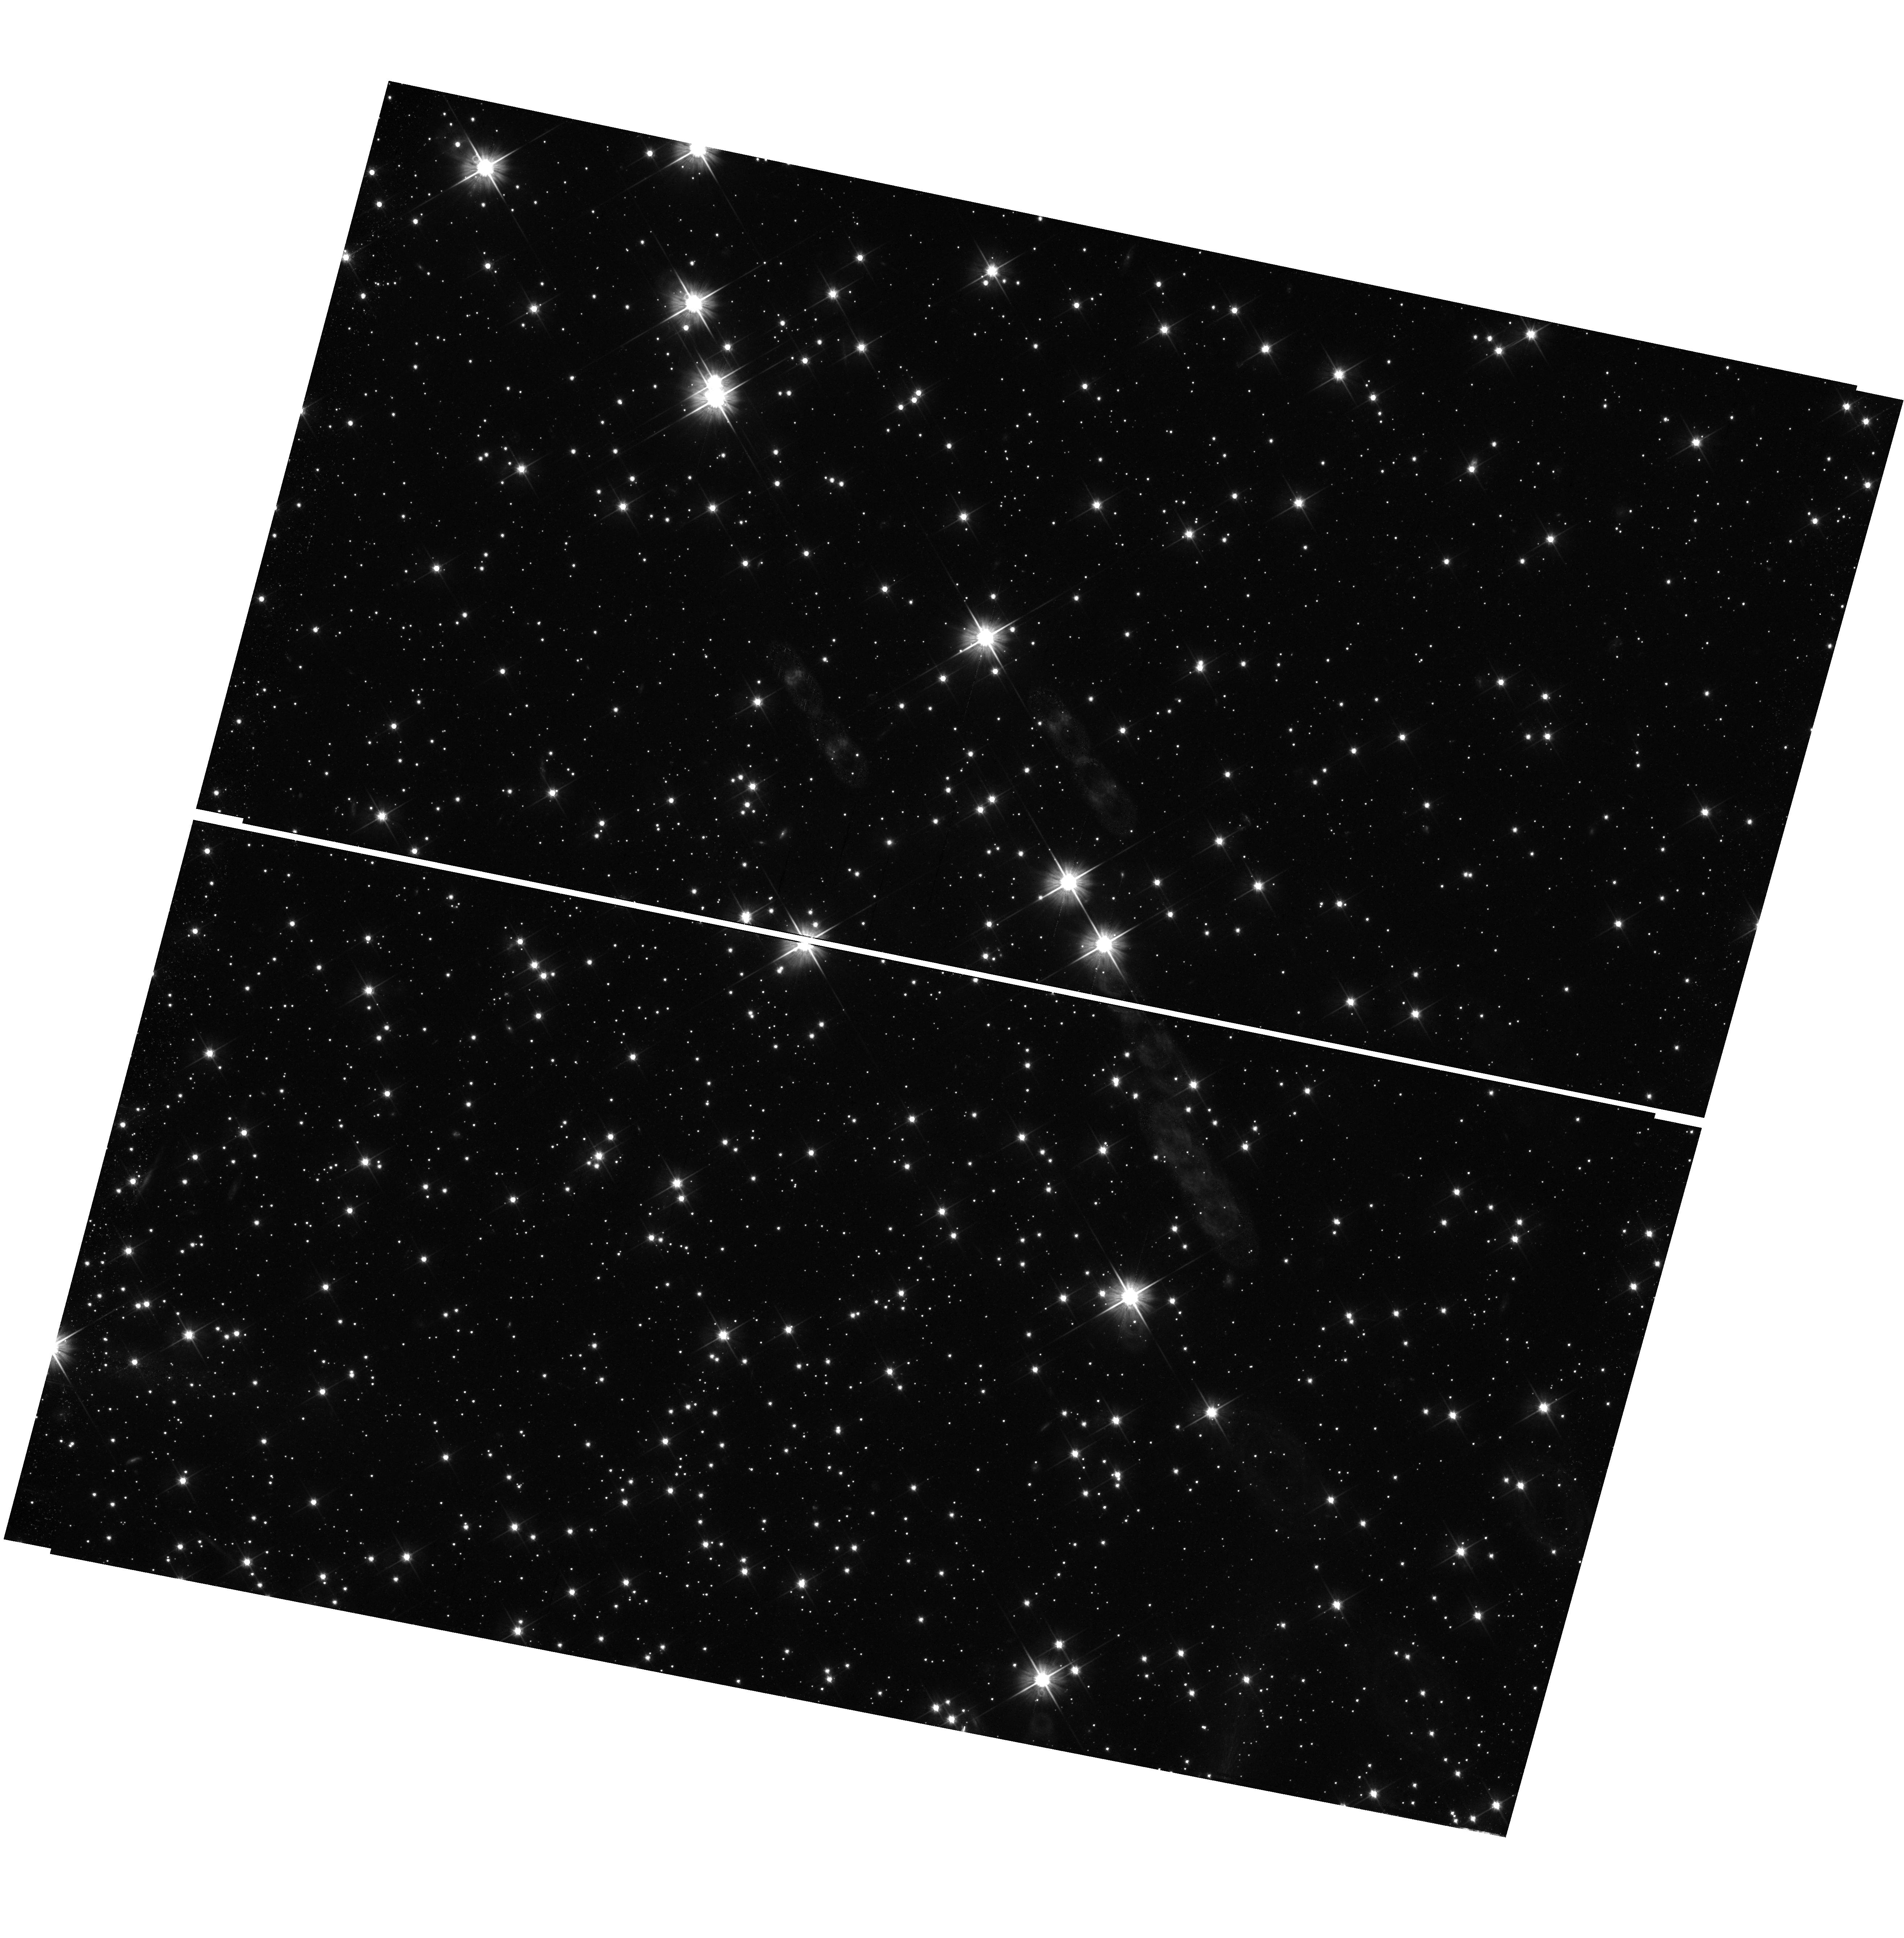
Target: field at RA 5.585°, Dec -71.972°. Instrument: WFC3/UVIS. Filter: F606W. Exposure: 47 min. Observation ID: hst_11677_09_wfc3_uvis_f606w_ib6v09

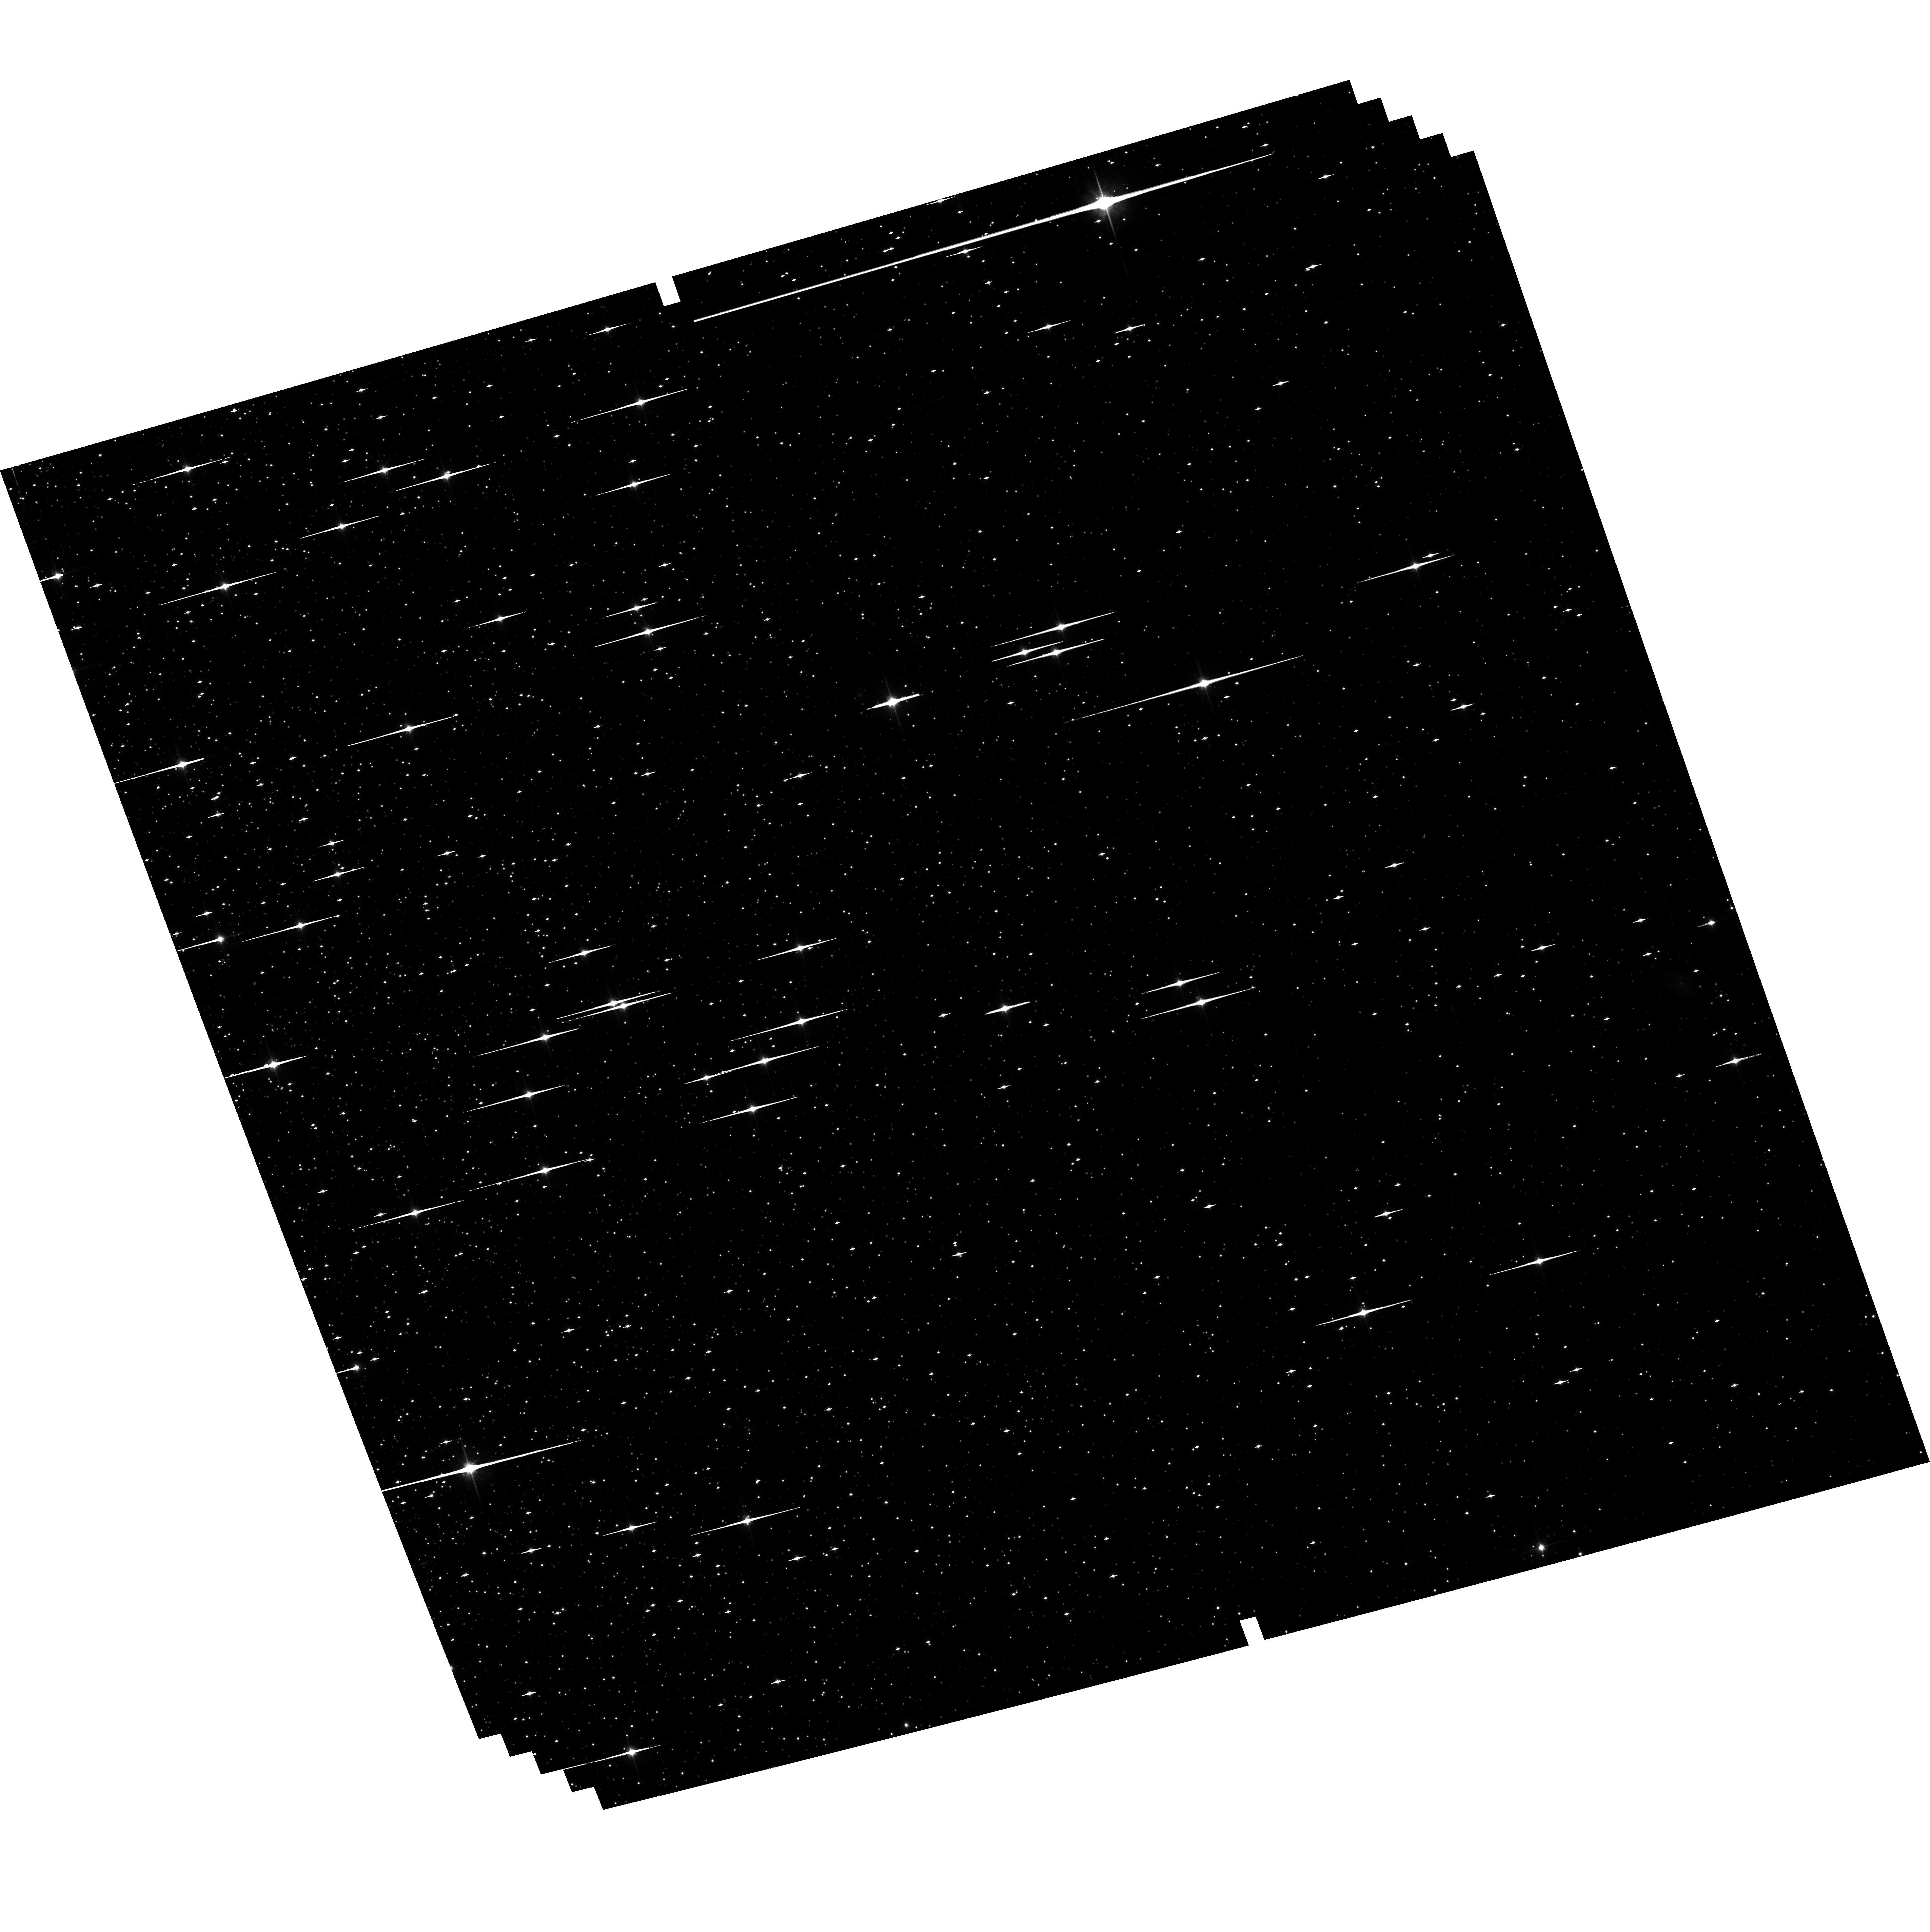
Target: NGC-0104-6W. Instrument: ACS/WFC. Filter: F814W. Exposure: 1.9 h. Observation ID: hst_11677_16_acs_wfc_f814w_jb6v16

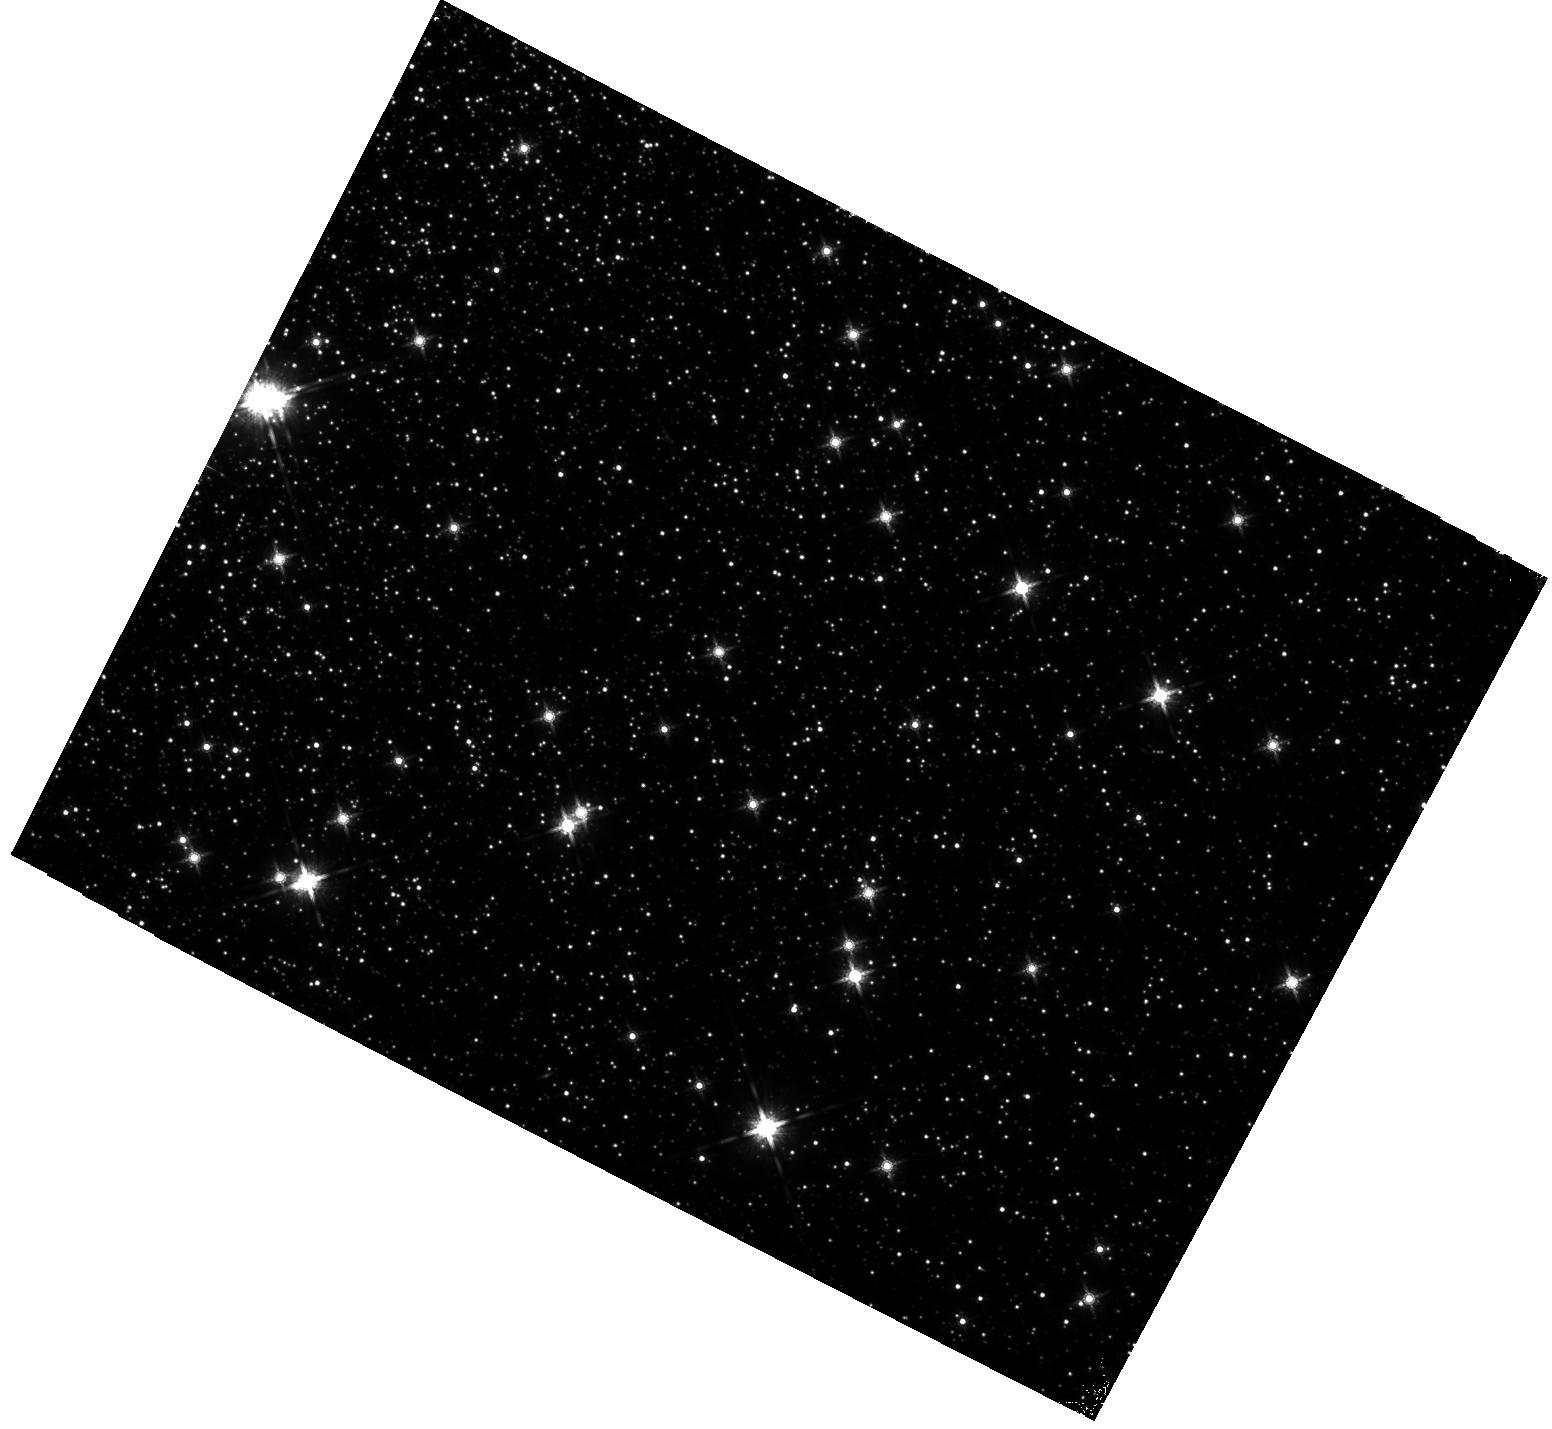
Target: field at RA 5.802°, Dec -72.157°. Instrument: WFC3/IR. Filter: F160W. Exposure: 2.8 h. Observation ID: hst_11677_20_wfc3_ir_f160w_ib6v20

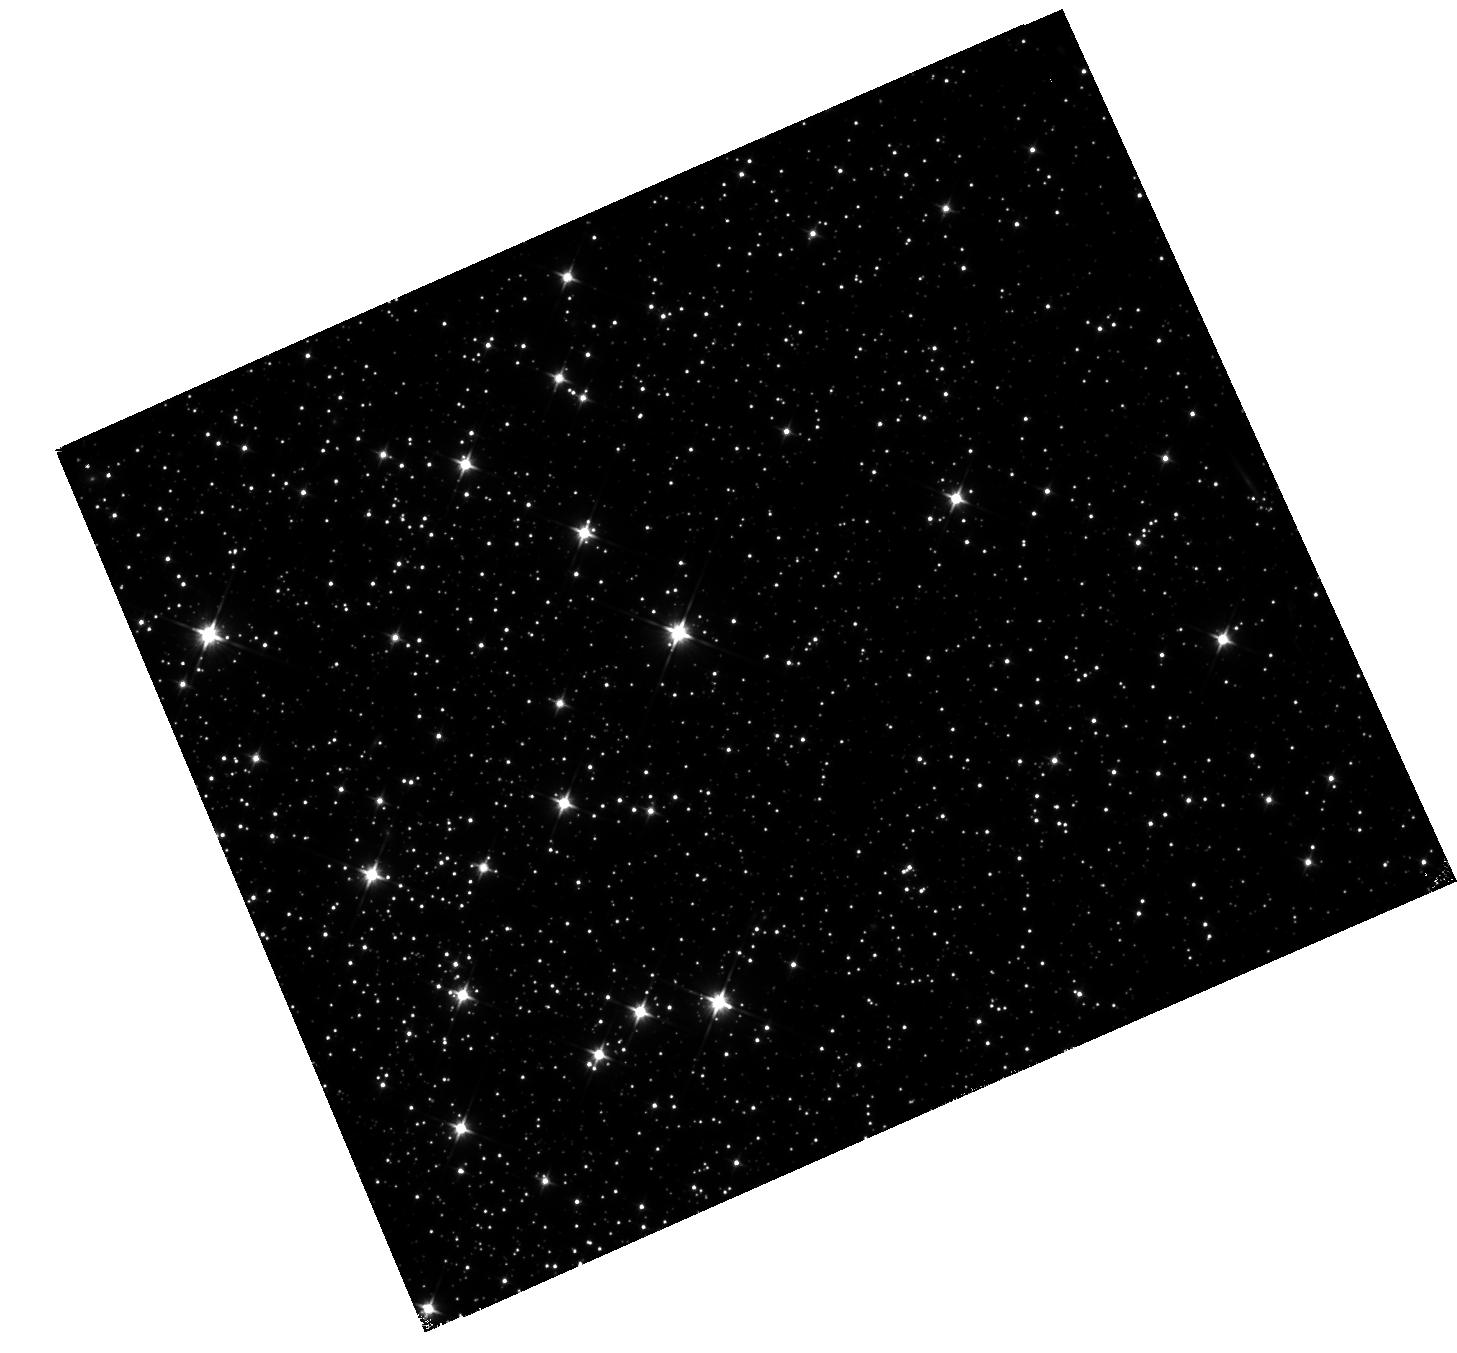
Target: field at RA 5.792°, Dec -71.977°. Instrument: WFC3/IR. Filter: F110W. Exposure: 51 min. Observation ID: hst_11677_11_wfc3_ir_f110w_ib6v11

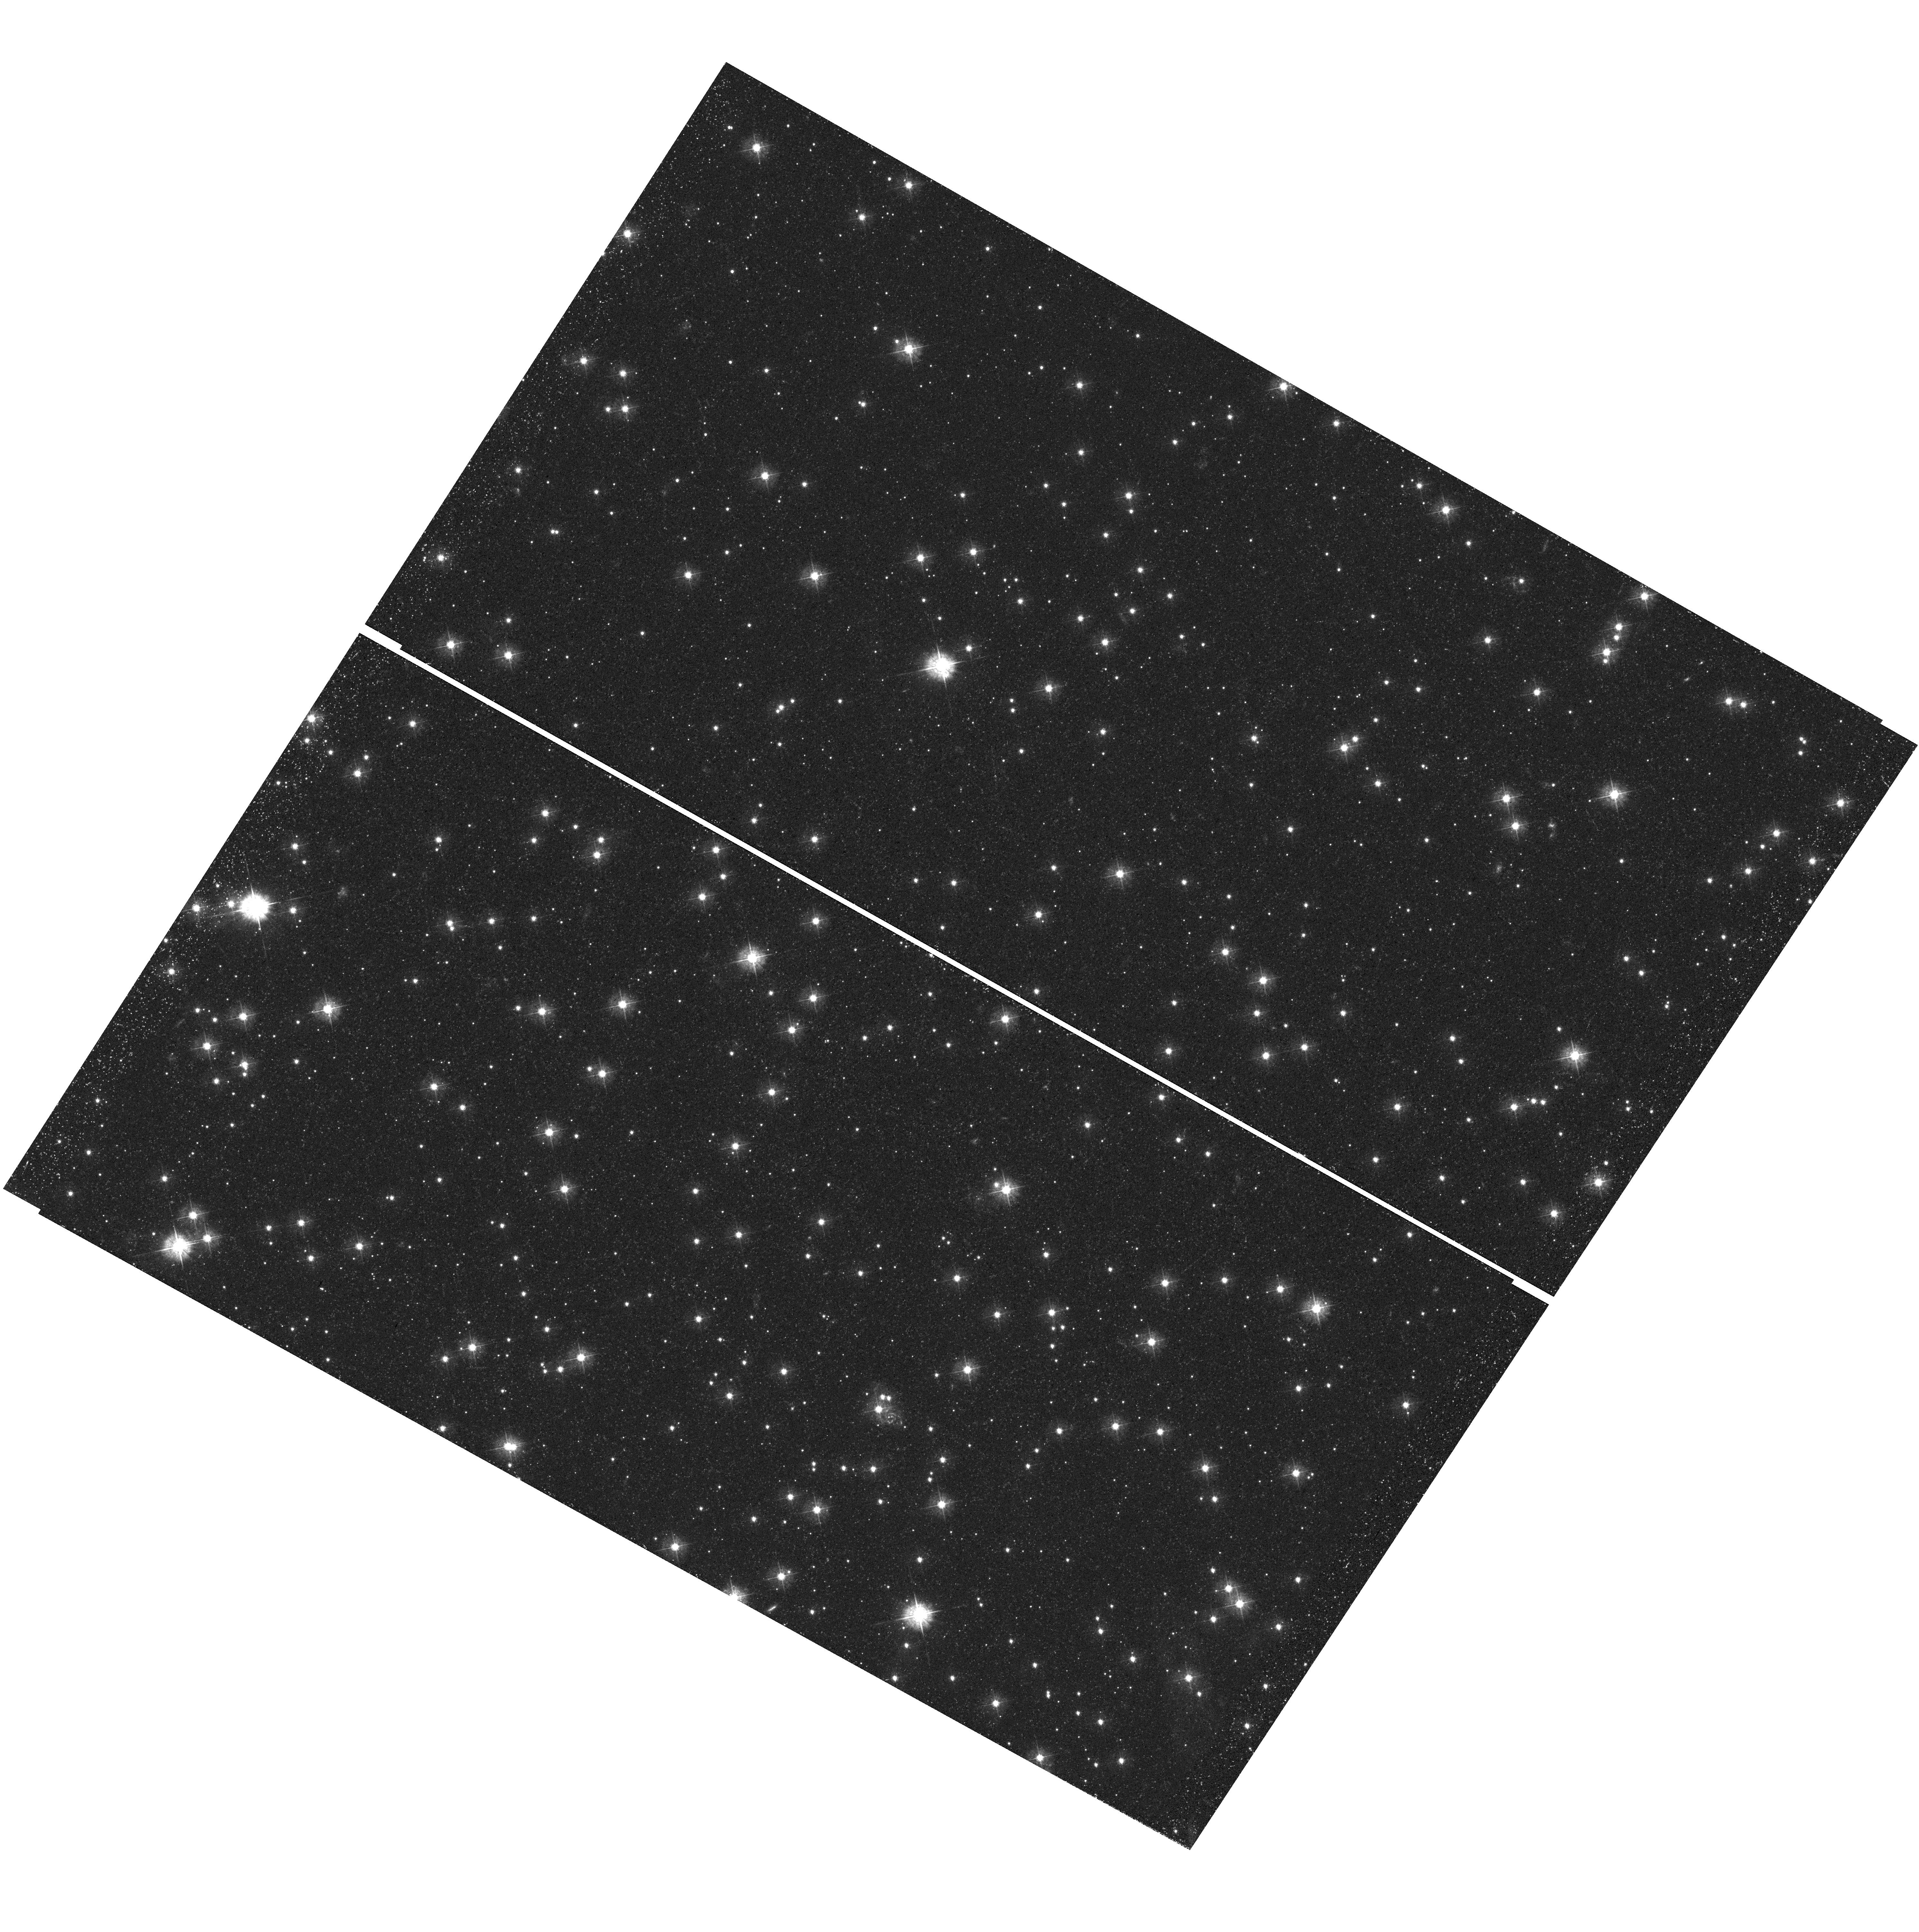
Target: field at RA 5.493°, Dec -71.984°. Instrument: WFC3/UVIS. Filter: F390W. Exposure: 40 min. Observation ID: hst_11677_08_wfc3_uvis_f390w_ib6v08

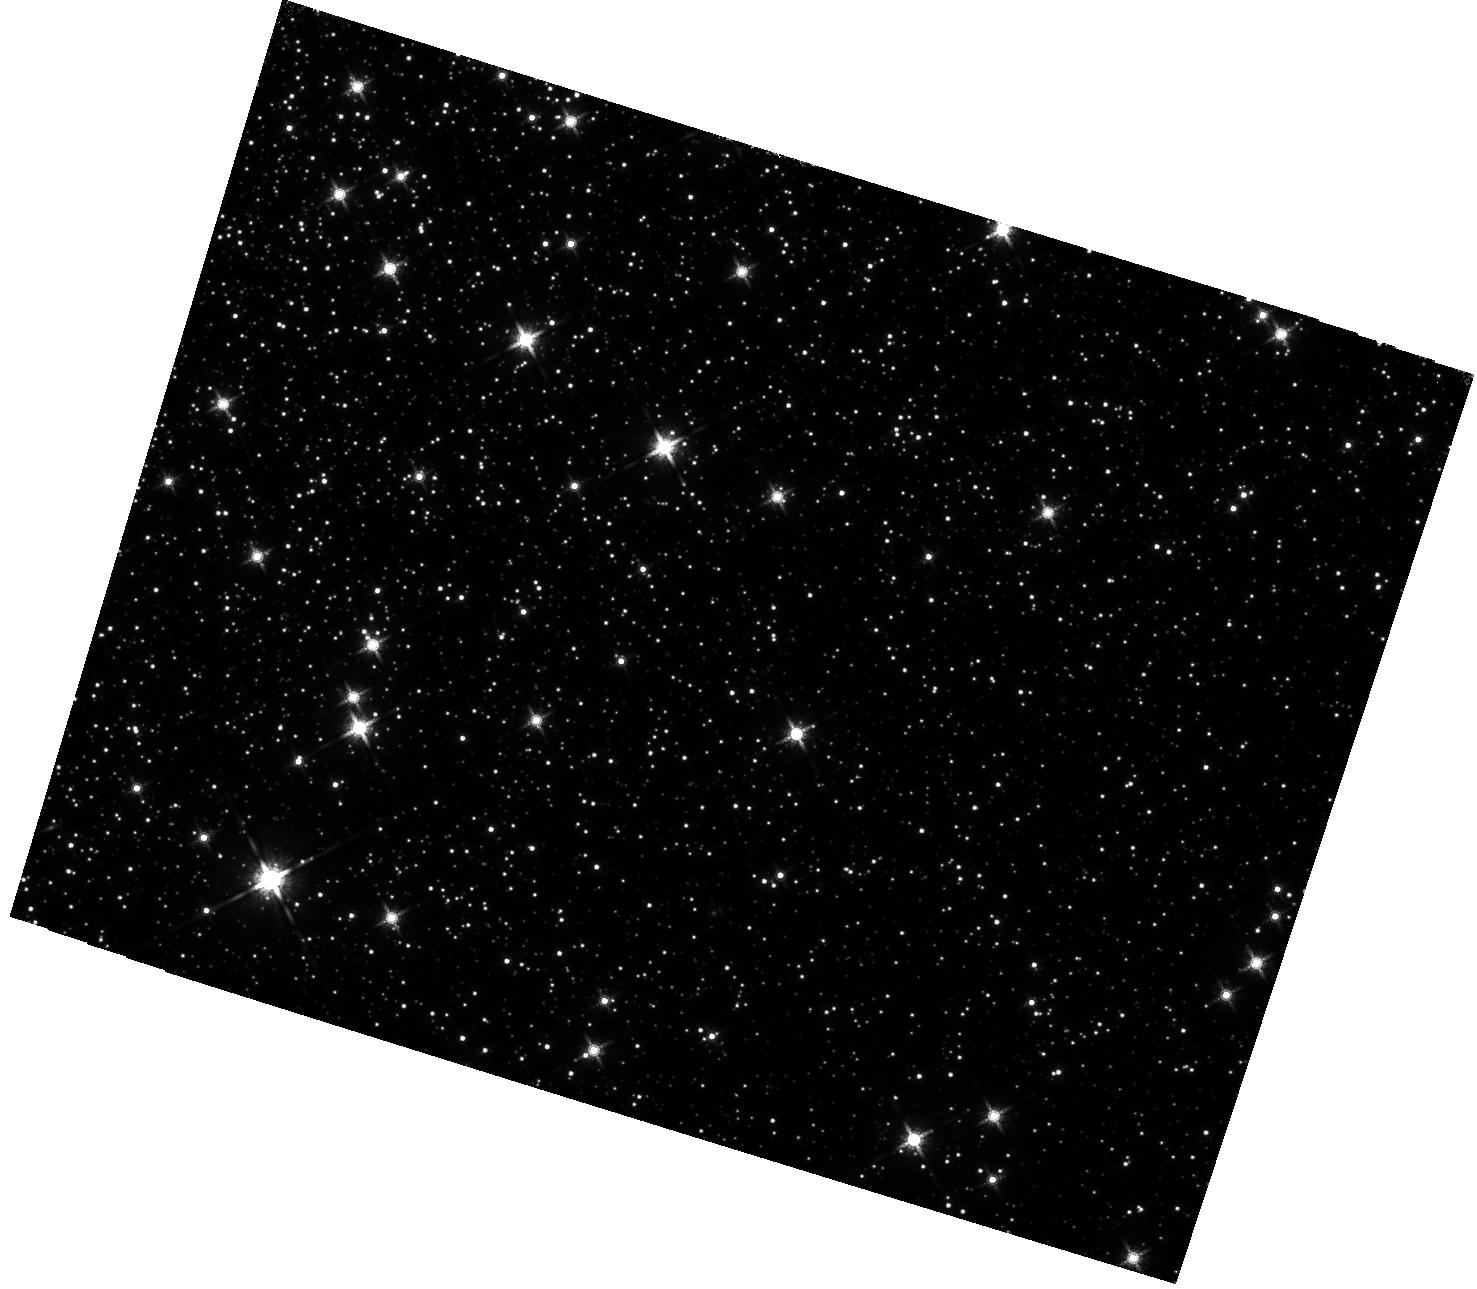
Target: field at RA 5.753°, Dec -72.162°. Instrument: WFC3/IR. Filter: F160W. Exposure: 2.7 h. Observation ID: hst_11677_23_wfc3_ir_f160w_ib6v23

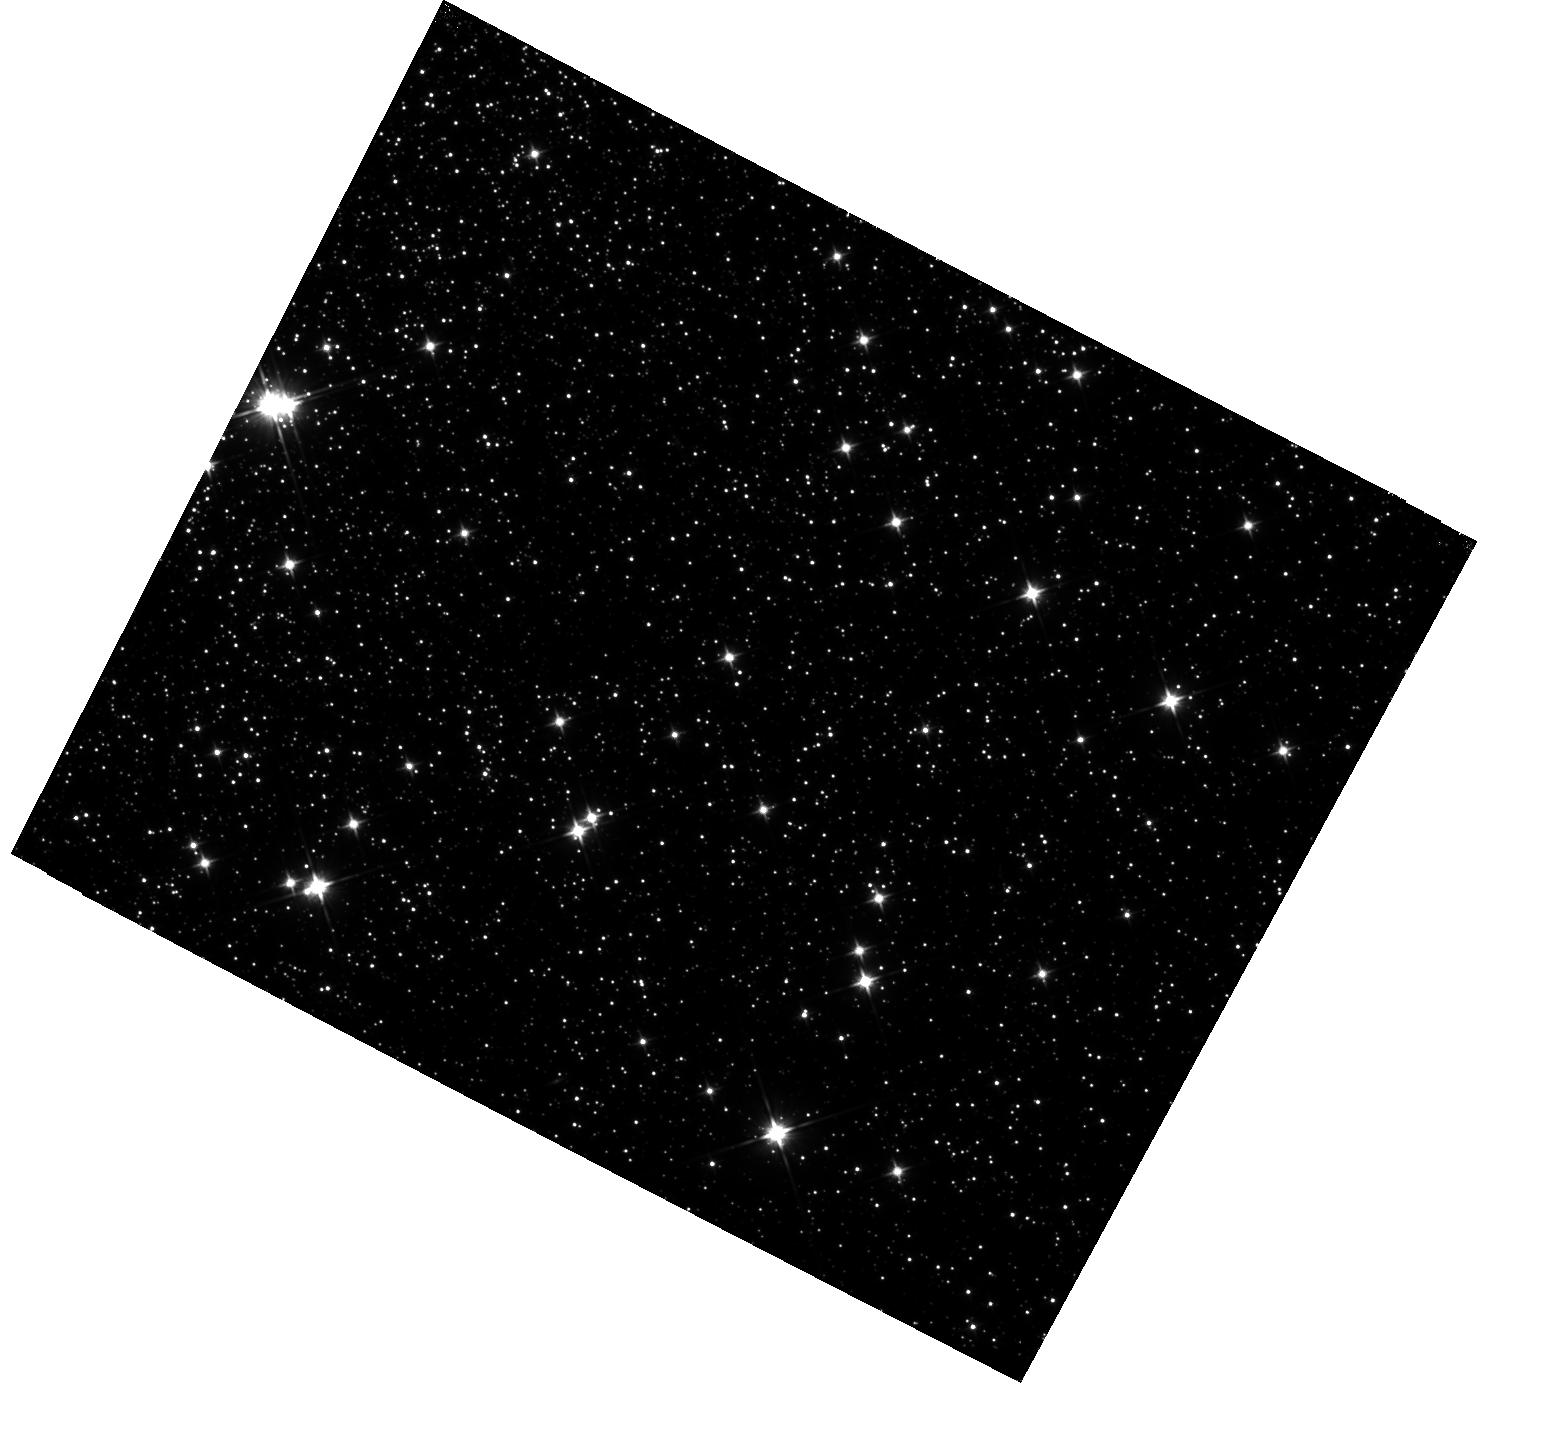
Target: field at RA 5.803°, Dec -72.157°. Instrument: WFC3/IR. Filter: F110W. Exposure: 1.2 h. Observation ID: hst_11677_16_wfc3_ir_f110w_ib6v16

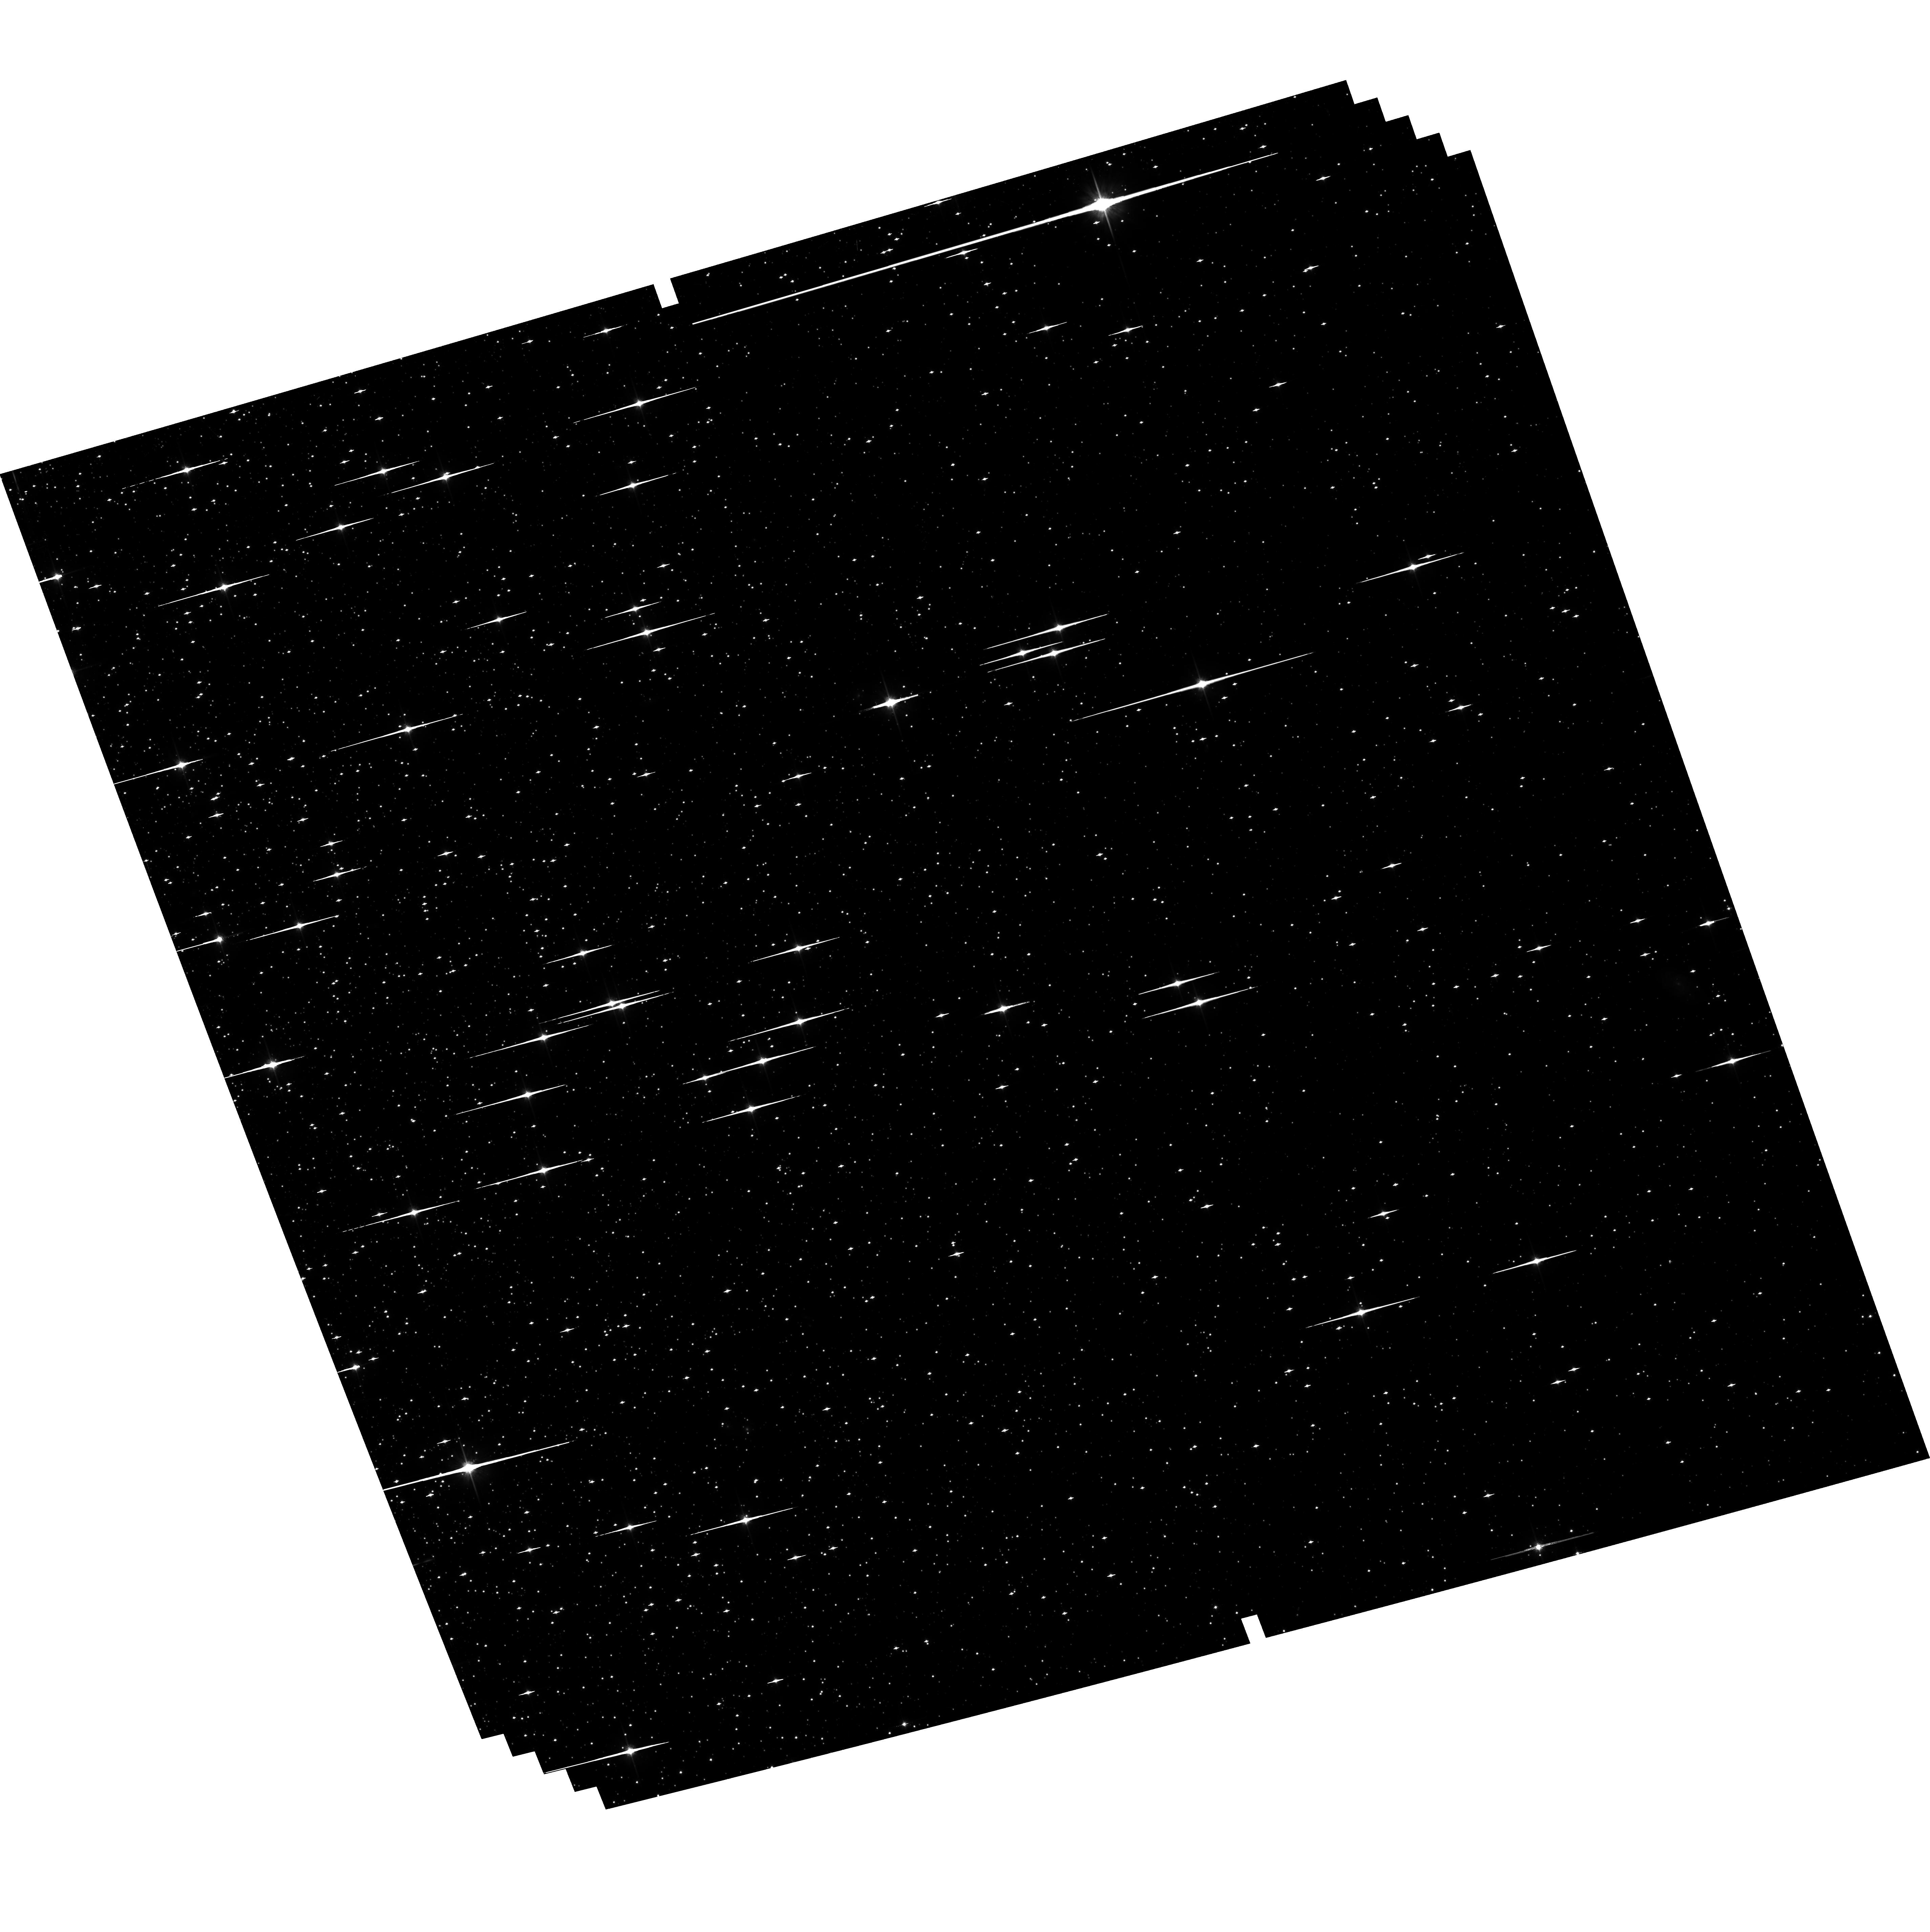
Target: NGC-0104-6W. Instrument: ACS/WFC. Filter: F814W. Exposure: 2.7 h. Observation ID: hst_11677_20_acs_wfc_f814w_jb6v20

Is 47 Tuc Young? Measuring its White Dwarf Cooling Age and Completing a Hubble Legacy (PI: Richer, Harvey B.)

With this proposal we will firmly establish the age of 47 Tuc from its cooling white dwarfs. 47 Tuc is the nearest and least reddened of the metal-rich disk globular clusters. It is also the template used for studying the giant branches of nearby resolved galaxies. In addition, the age sensitive magnitude spread between the main sequence turnoff and horizontal branch is identical for 47 Tuc, two bulge globular clusters and the bulge field population. A precise relative age constraint for 47 Tuc, compared to the halo clusters M4 and NGC 6397, both of which we recently dated via white dwarf cooling, would therefore constrain when the bulge formed relative to the old halo globular clusters. Of particular interest is that with the higher quality ACS data on NGC 6397, we are now capable with the technique of white dwarf cooling of determining ages to an accuracy of +/-0.4 Gyrs at the 95% confidence level. Ages derived from the cluster turnoff are not currently capable of reaching this precision.The important role that 47 Tuc plays in galaxy formation studies, and as the metal-rich template for the globular clusters, makes the case for a white dwarf cooling age for this metal-rich cluster compelling. Several recent analyses have suggested that 47 Tuc is more than 2 Gyrs younger than the Galactic halo. Others have suggested an age similar to that of the most metal poor globular clusters. The current situation is clearly uncertain and obviously a new approach to age dating this important cluster is required. With the observations of 47 Tuc, this project will complete a legacy for HST. It will be the third globular cluster observed for white dwarf cooling; the three covering almost the full metallicity range of the cluster system. Unless JWST has its proposed bluer filters (700 and 900 nm) this science will not be possible perhaps for decades until a large optical telescope is again in space. Ages for globular clusters from the main sequence turnoff are less precise than those from white dwarf cooling making the science with the current proposal truly urgent.